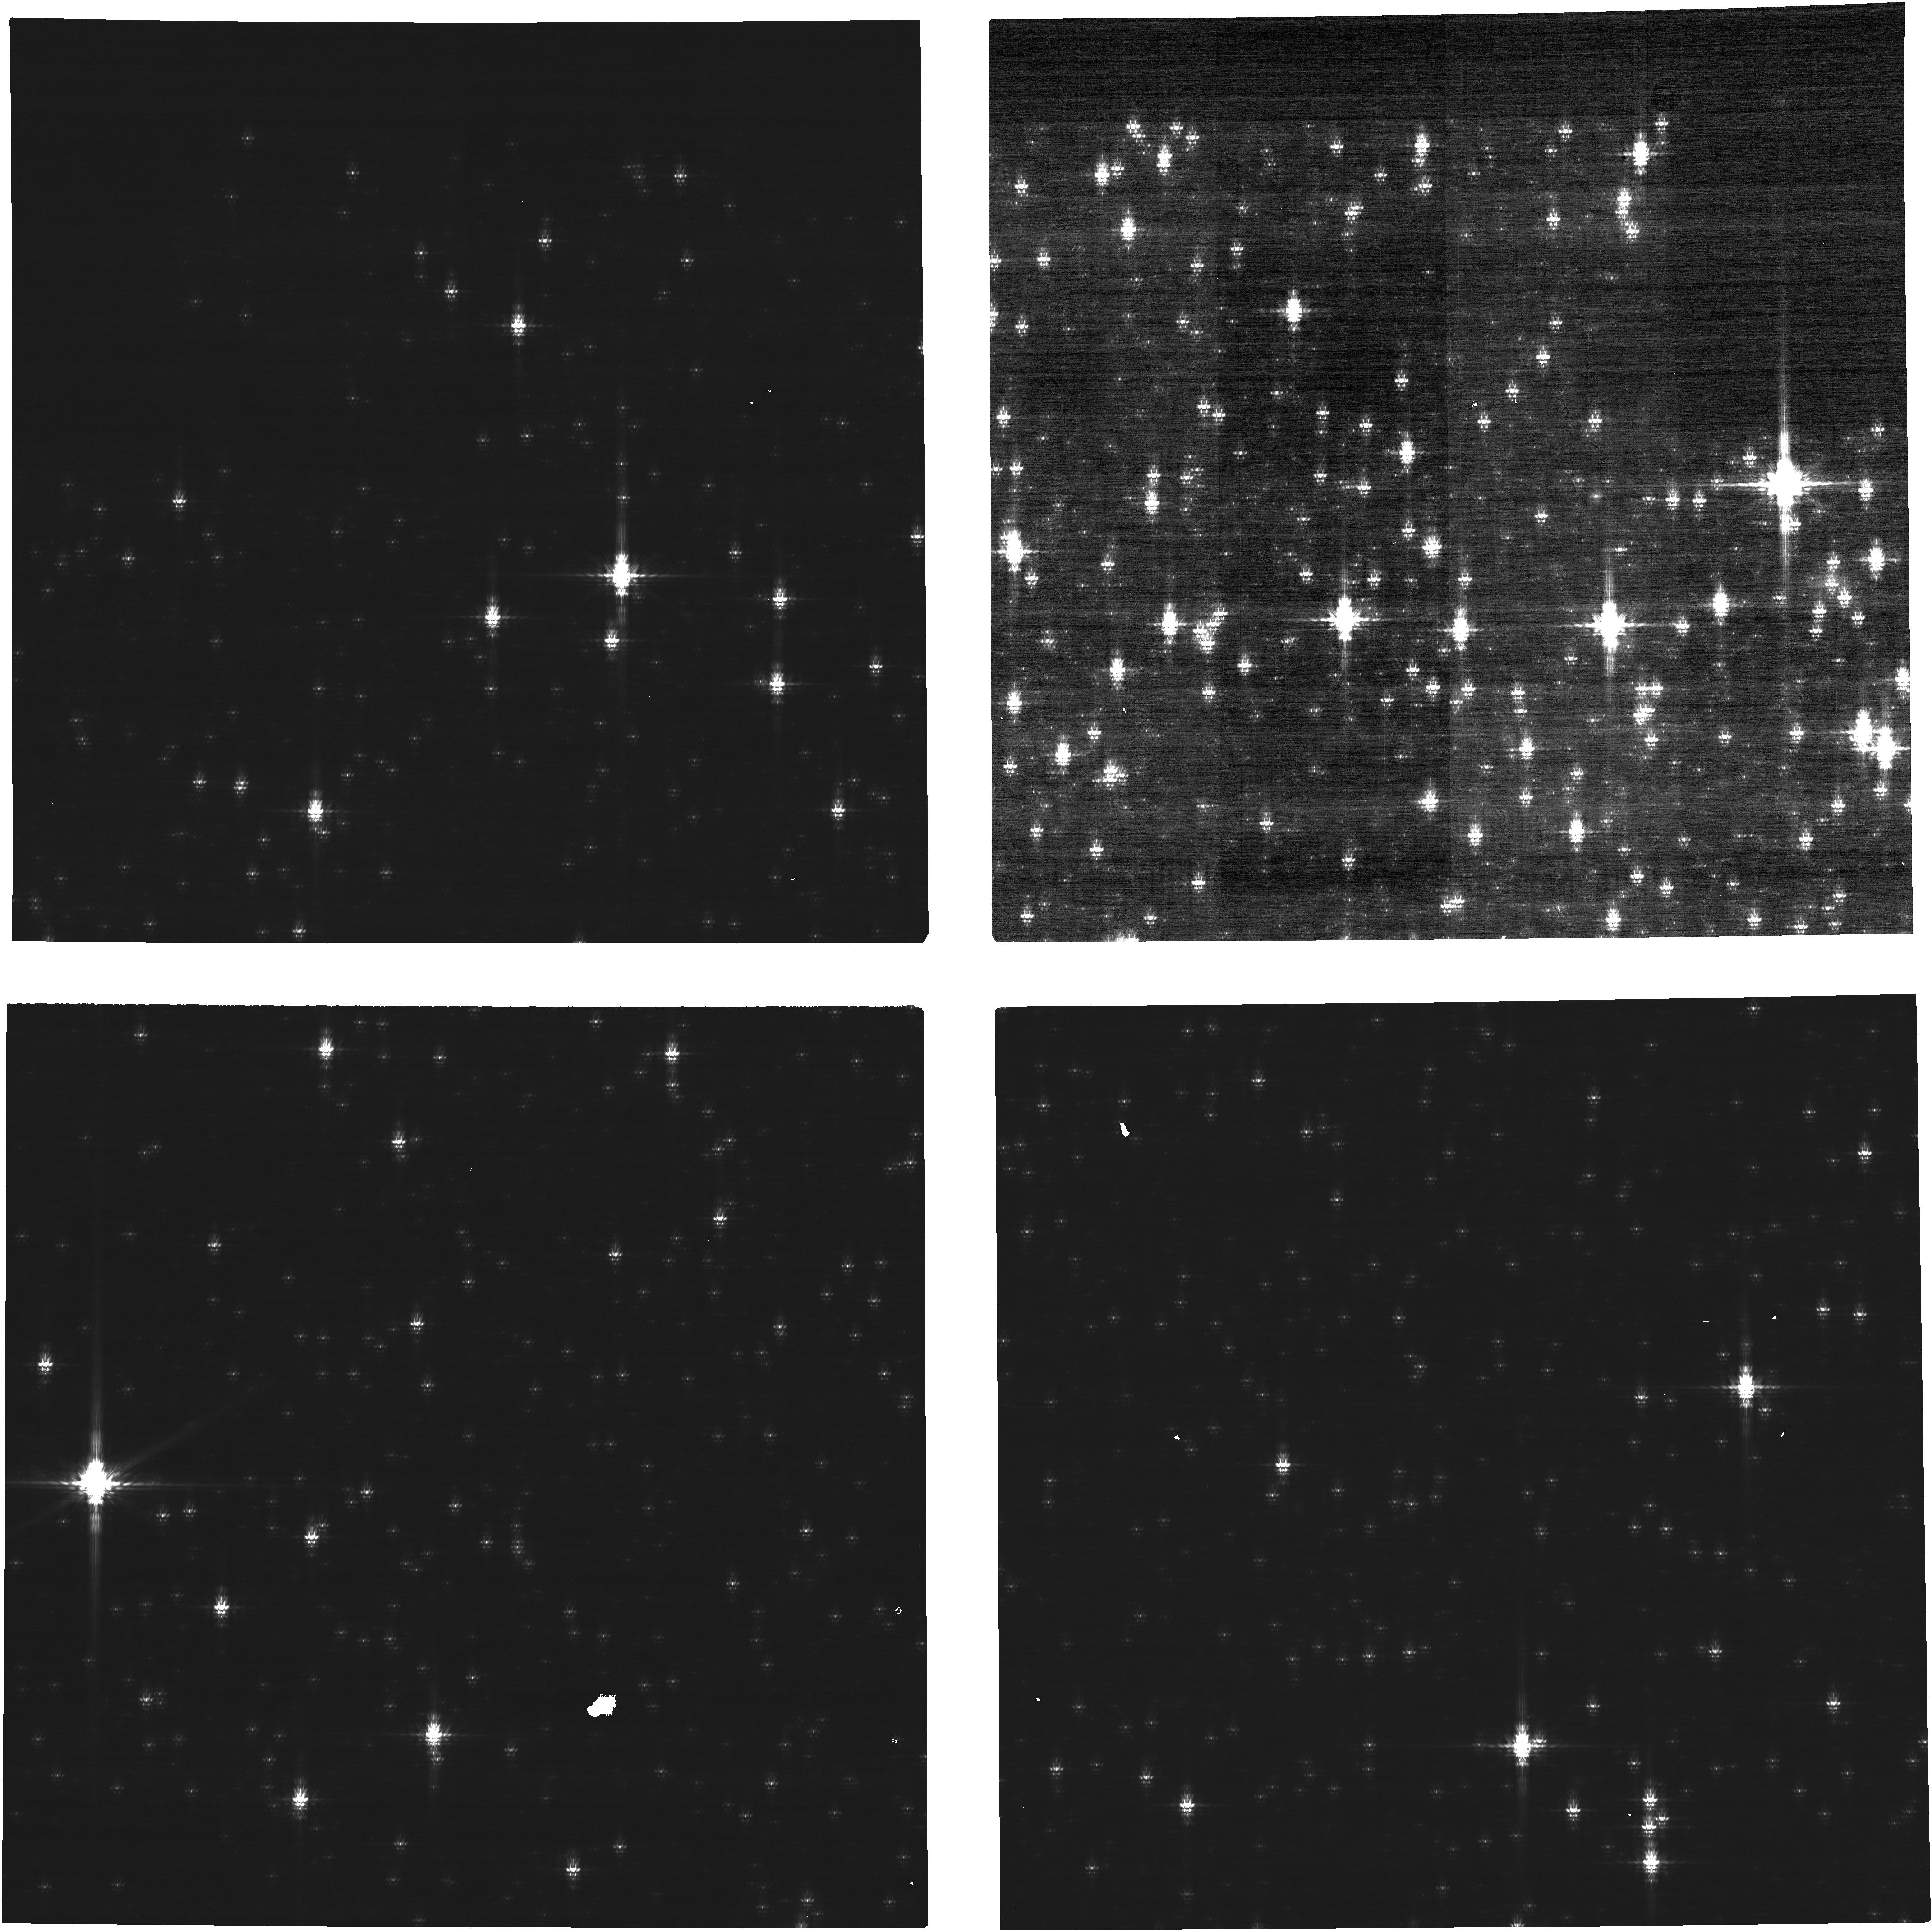
Target: 2MASS05214330-6927498-OFFSET
Instrument: NIRCAM
Filter: F200W+MASKBAR
Exposure: 4 min
Observation ID: jw01550-o001_t004_nircam_f200w-maskbar-image3

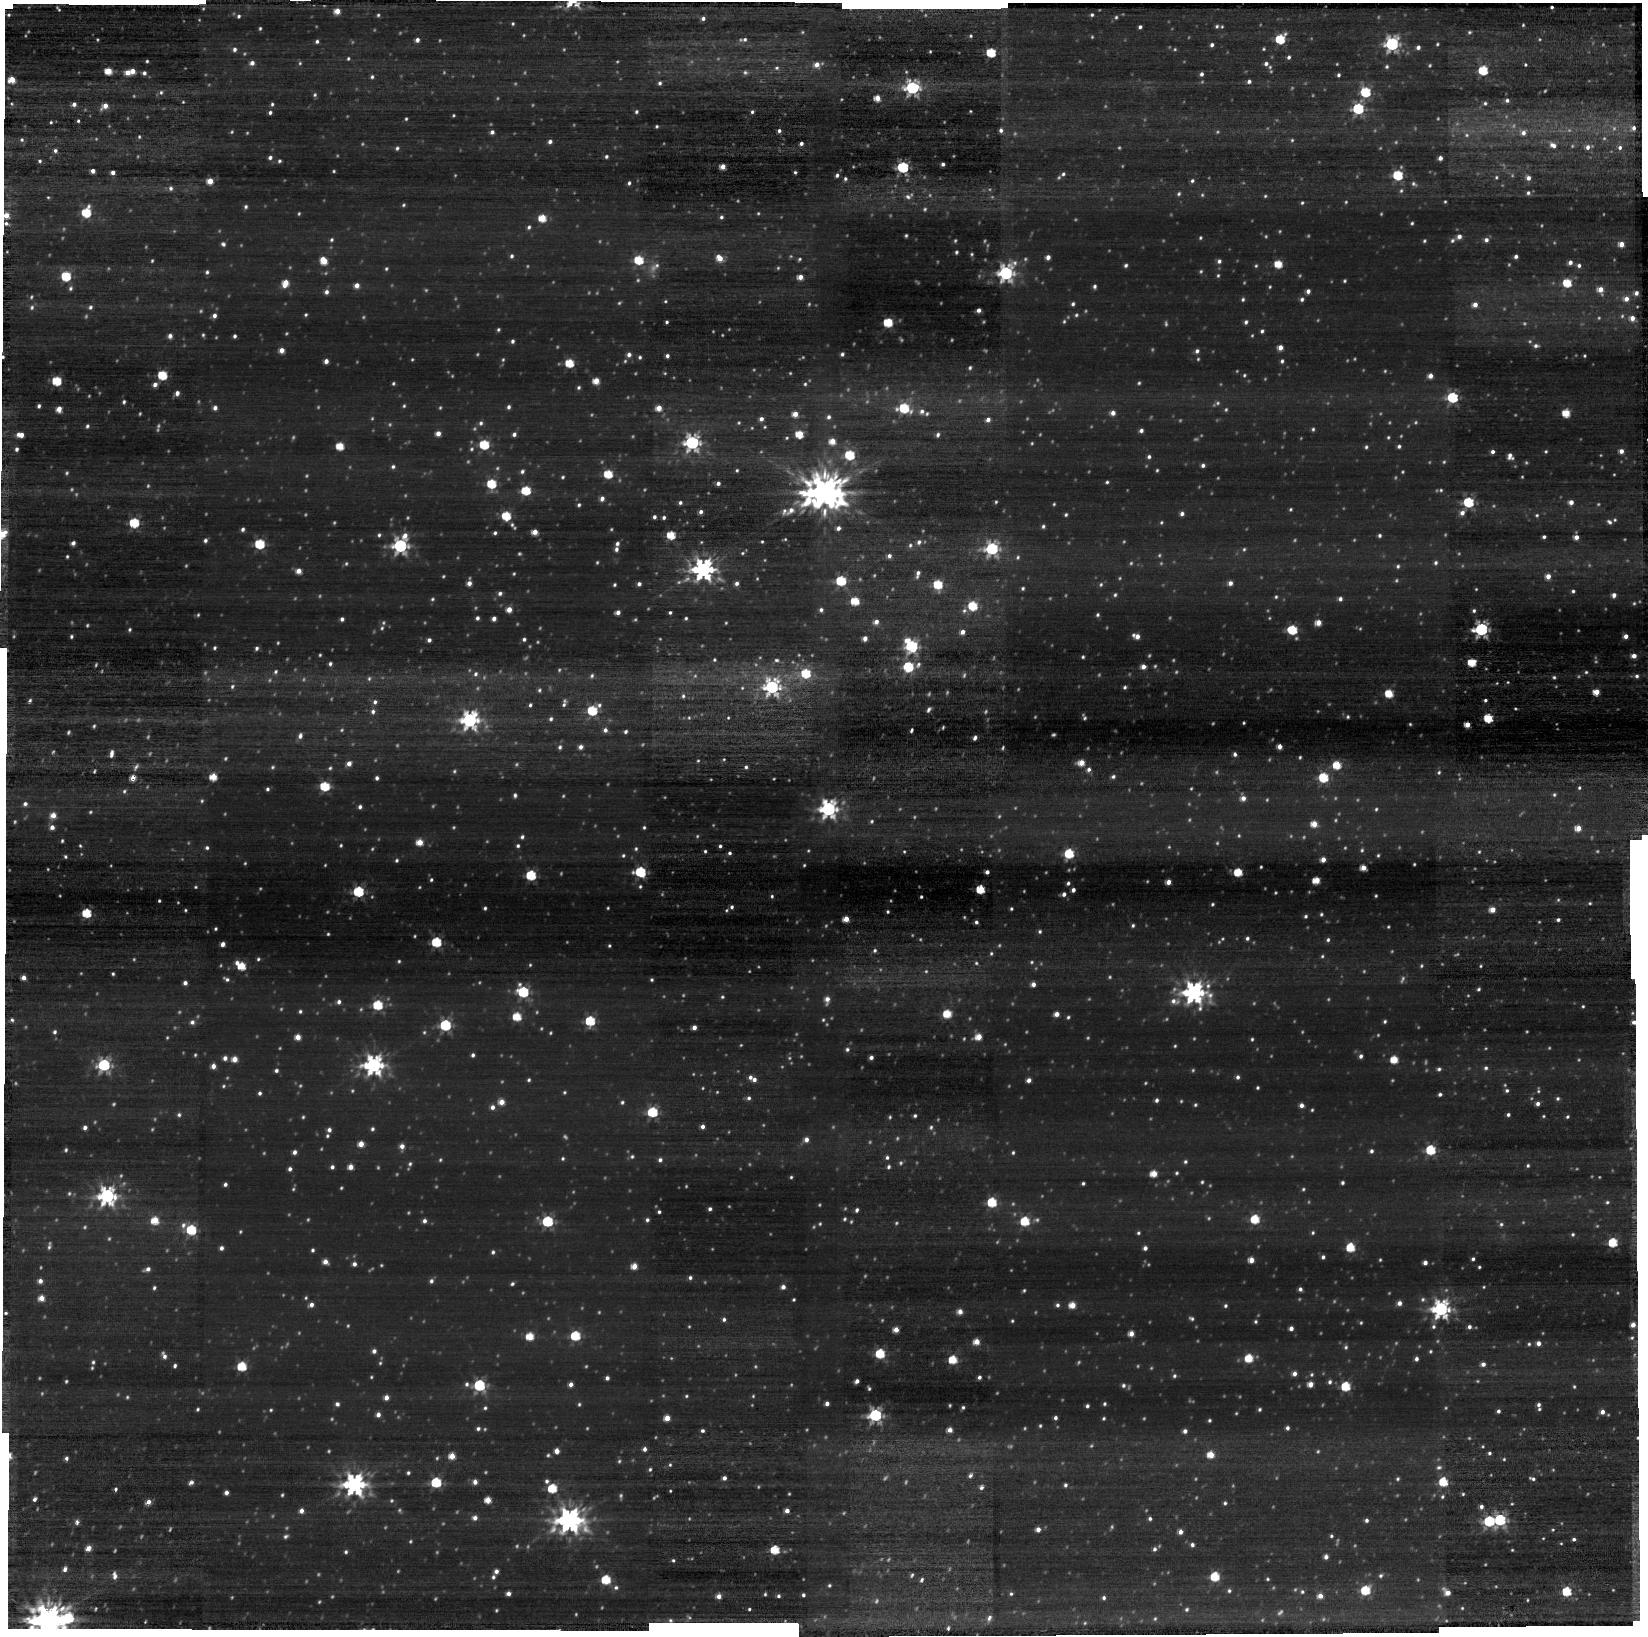
Target: 2MASS05214330-6927498
Instrument: NIRCAM
Filter: F200W
Exposure: 2 min
Observation ID: jw01550-o007_t003_nircam_clear-f200w-sub640

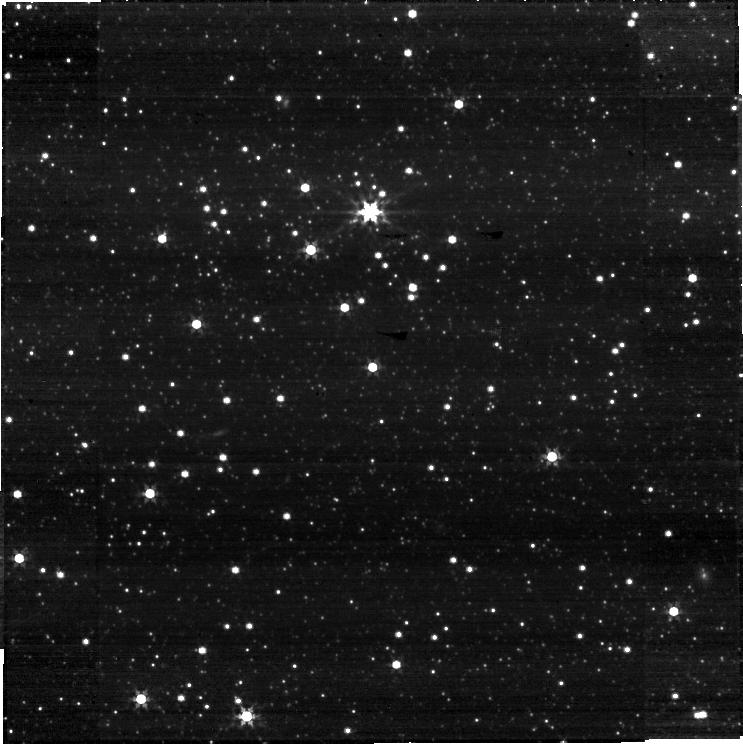
Target: 2MASS05214330-6927498
Instrument: NIRCAM
Filter: F356W
Exposure: 2 min
Observation ID: jw01550-o007_t003_nircam_clear-f356w-sub640

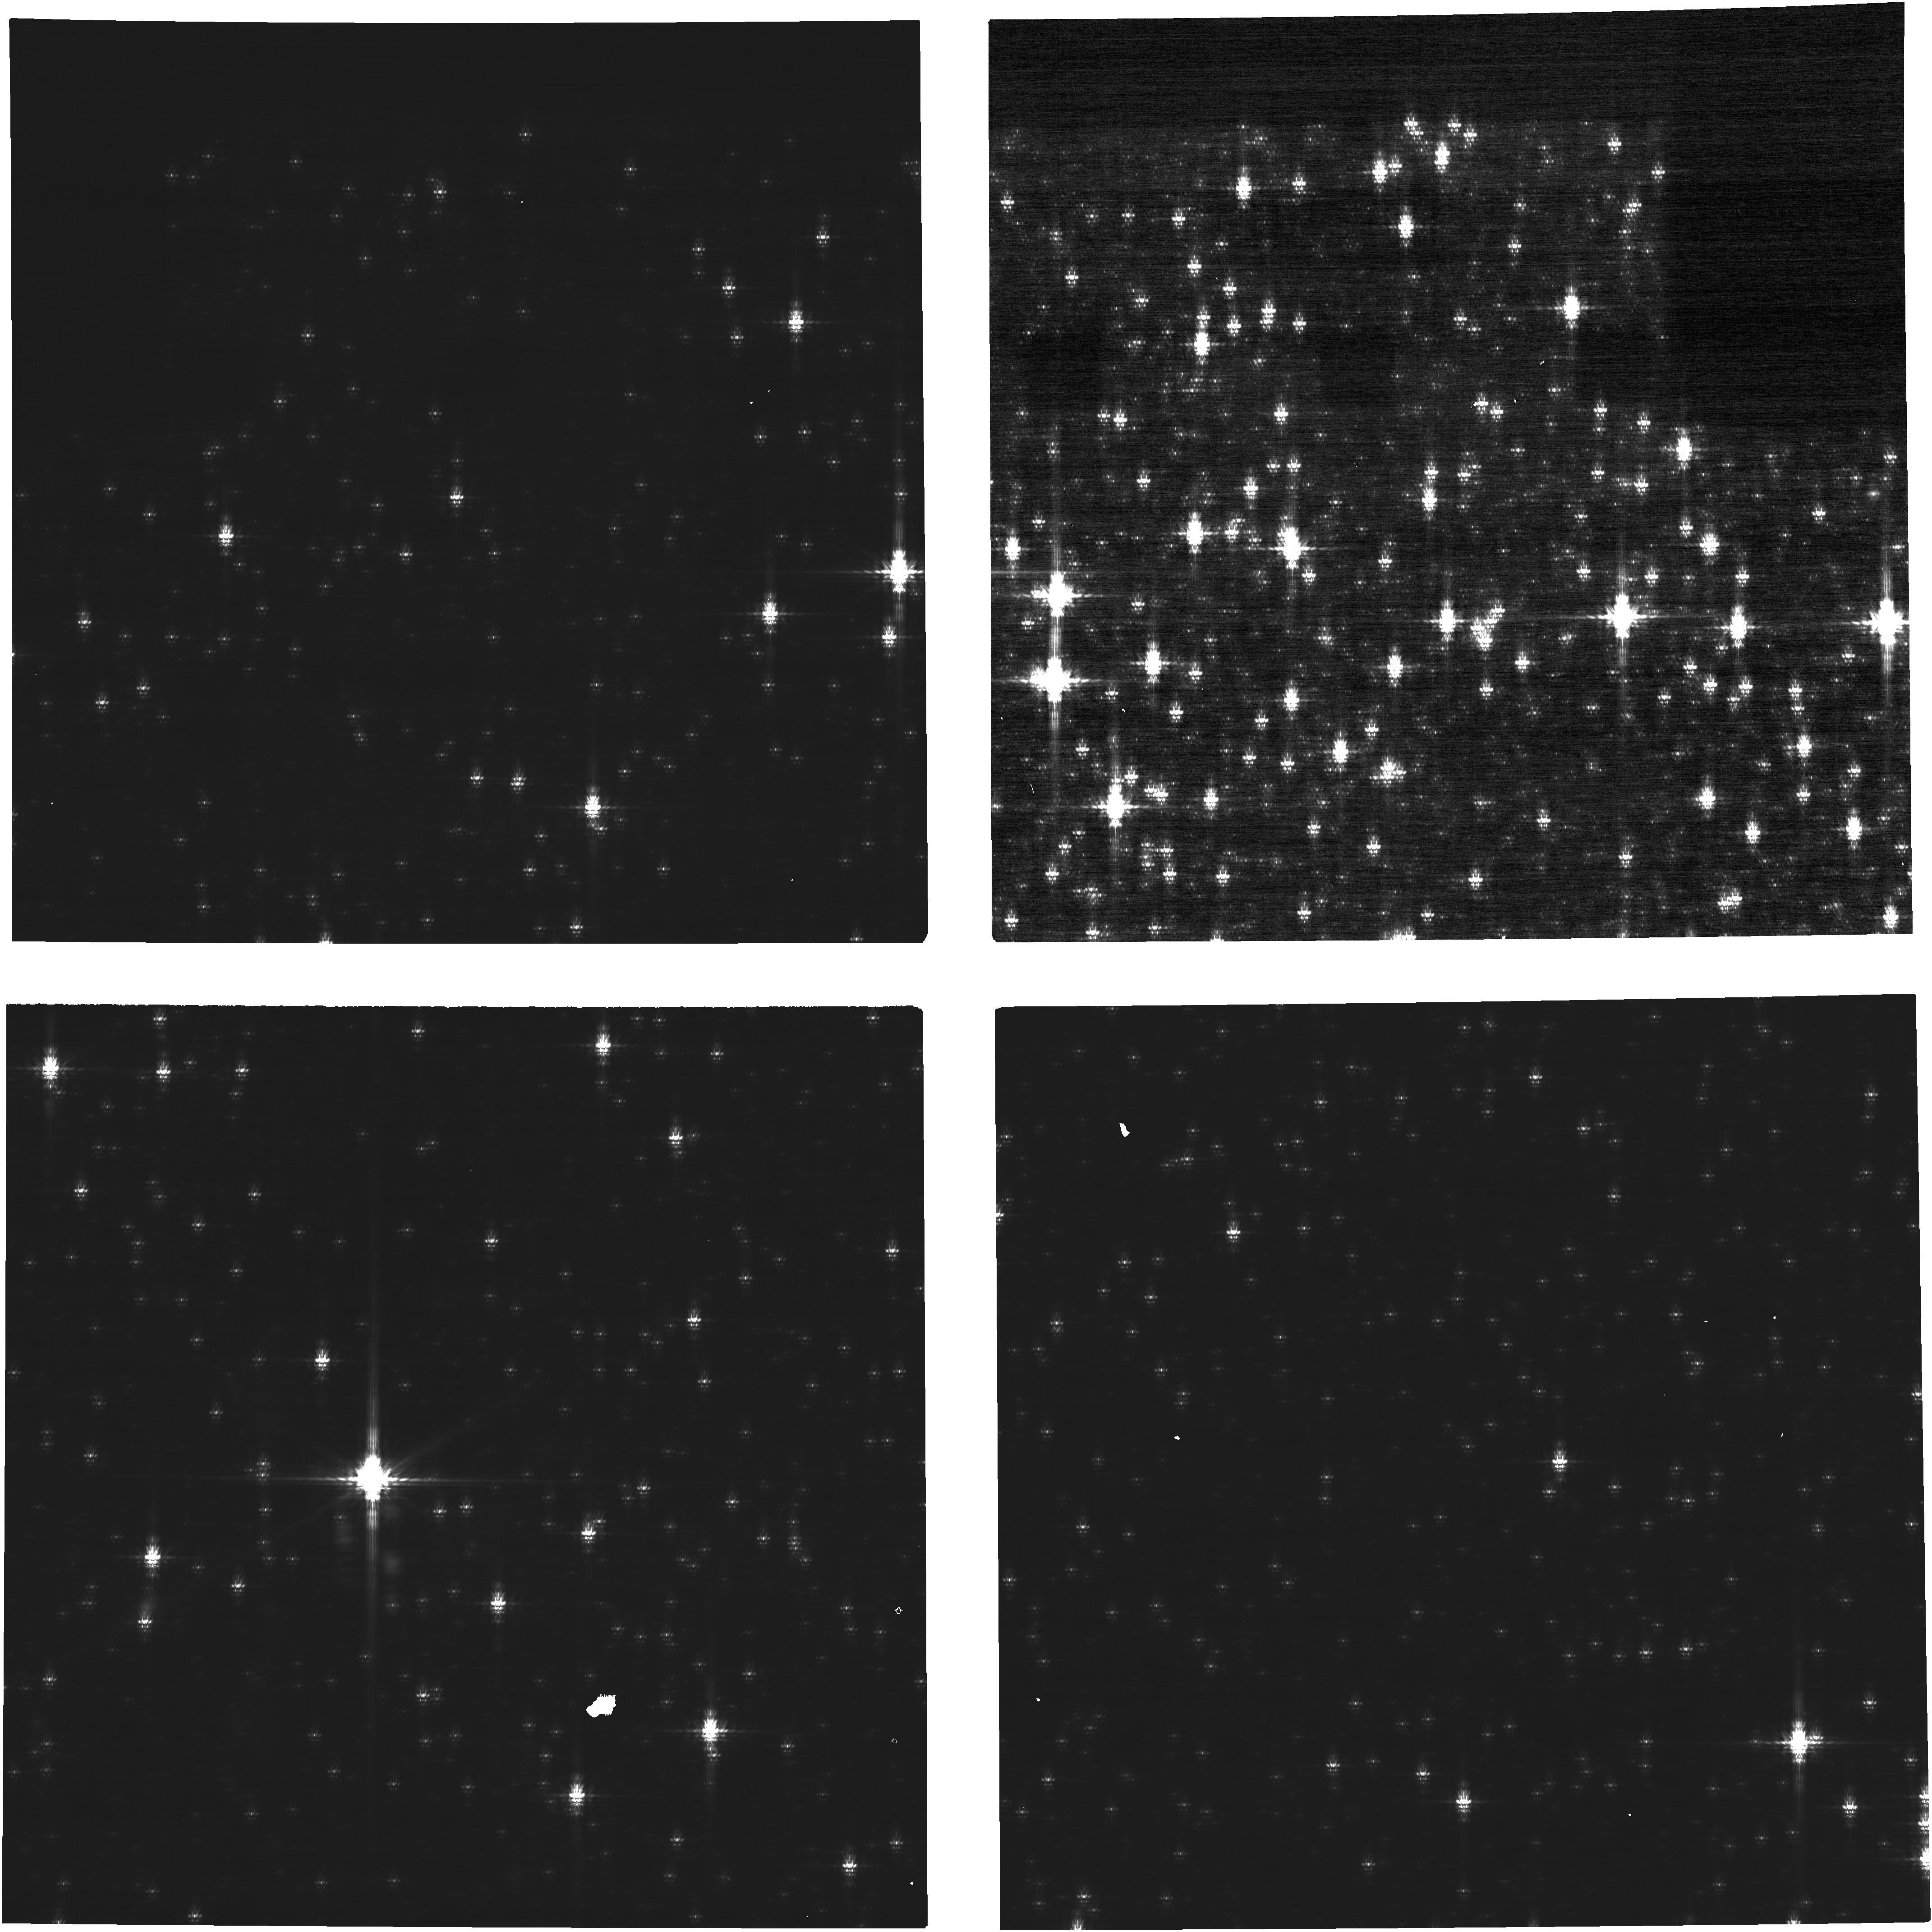
Target: 2MASS05214330-6927498-OFFSET
Instrument: NIRCAM
Filter: F200W+MASKBAR
Exposure: 9 min
Observation ID: jw01550-o003_t004_nircam_f200w-maskbar-image3

NIRCam Subarray Photometric Transfer (PI: Boyer, Martha L.)

A well-characterized target within the LMC field will be placed on each subarray and each full-frame SCA to measure any count-rate differences between these different read-out modes. Every aperture (subarray and full) used for science or calibration must be assessed; this program includes only those that are not assessed in other Commissioning or Cycle 1 Calibration programs. This calibration program is provisional and may change in response to system developments and the final science program.